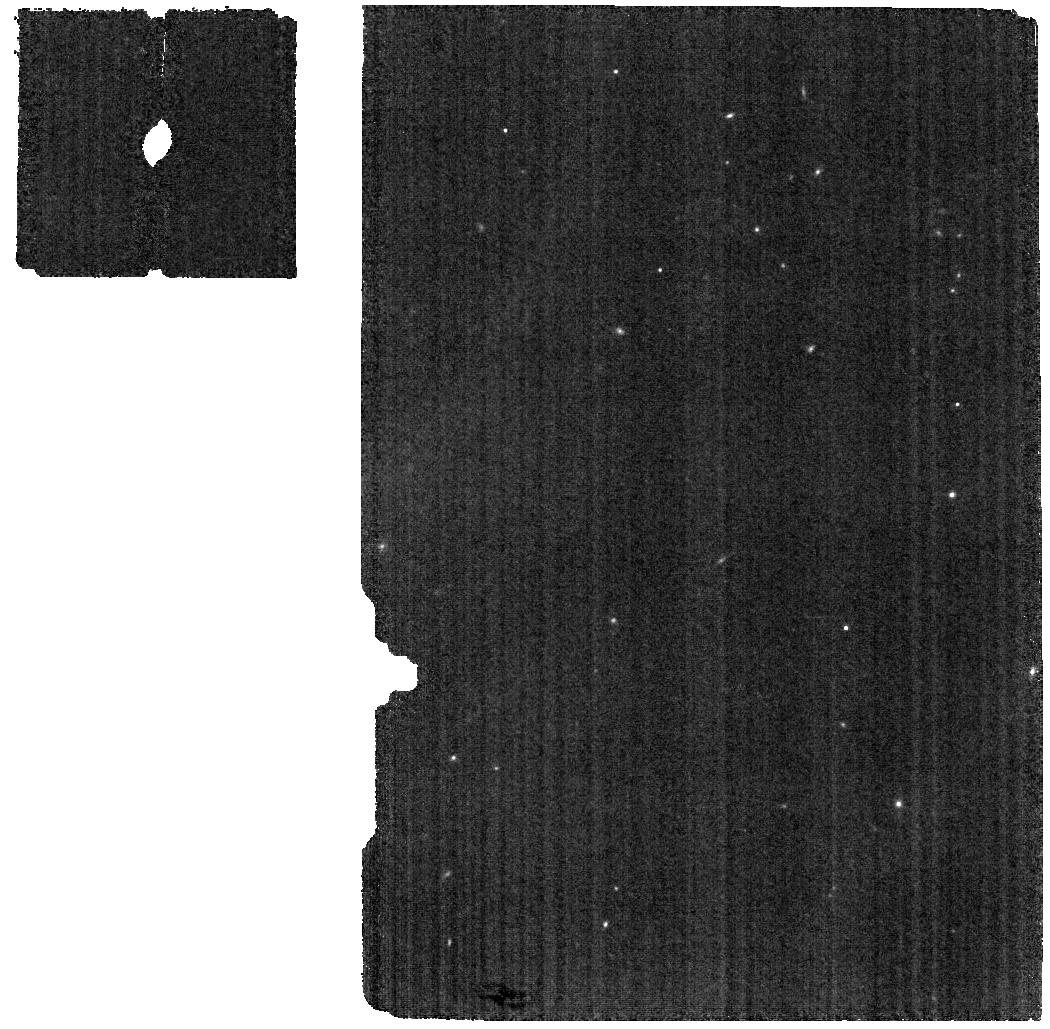
Target: DELORME-1-AB-B
Instrument: MIRI
Filter: F770W
Exposure: 56 min
Observation ID: jw02778-o003_t002_miri_f770w

Imaging Spectroscopy of the Coldest Imaged Exoplanet and a Low-Mass Accreting Protoplanet (PI: Perrin, Marshall)

This program will conduct JWST imaging spectroscopy of two directly-imaged substellar companions at the current frontiers of our knowledge of exoplanetary systems. GJ 504 b is the directly-imaged exoplanet with the coldest known atmosphere, T~550 K. Its faintness and extreme redness places its spectroscopic characterization beyond the ability of the largest ground-based telescopes. NIRSpec IFU spectroscopy from 2.9-5.3 microns at R~3000 (F295LP/G395H mode) will be used to characterize its atmospheric composition. This observation is technically highly challenging, pushing NIRSpec spectroscopy toward higher contrast (1e-5 contrast) at smaller separations, but also high reward, as it will yield spectra of an exoplanet atmosphere at much lower tempratures than accessible with transiting or other imaged exoplanets. Delorme 1 AB b is the lowest mass accreting companion yet discovered. Recent ground-based spectra reveal NIR hydrogen lines consistent with a planetary accretion shock. The wide separation and relatively favorable contrast ratio to the M dwarf binary host stars (2 arcsec, K delta mag 3.8) make this target uniquely favorable for spectroscopic characterization of the circumplanetary dust. MIRI MRS spectroscopy from 5-20 microns will be used to investigate the thermal emission from and composition of the circumplanetary disk.